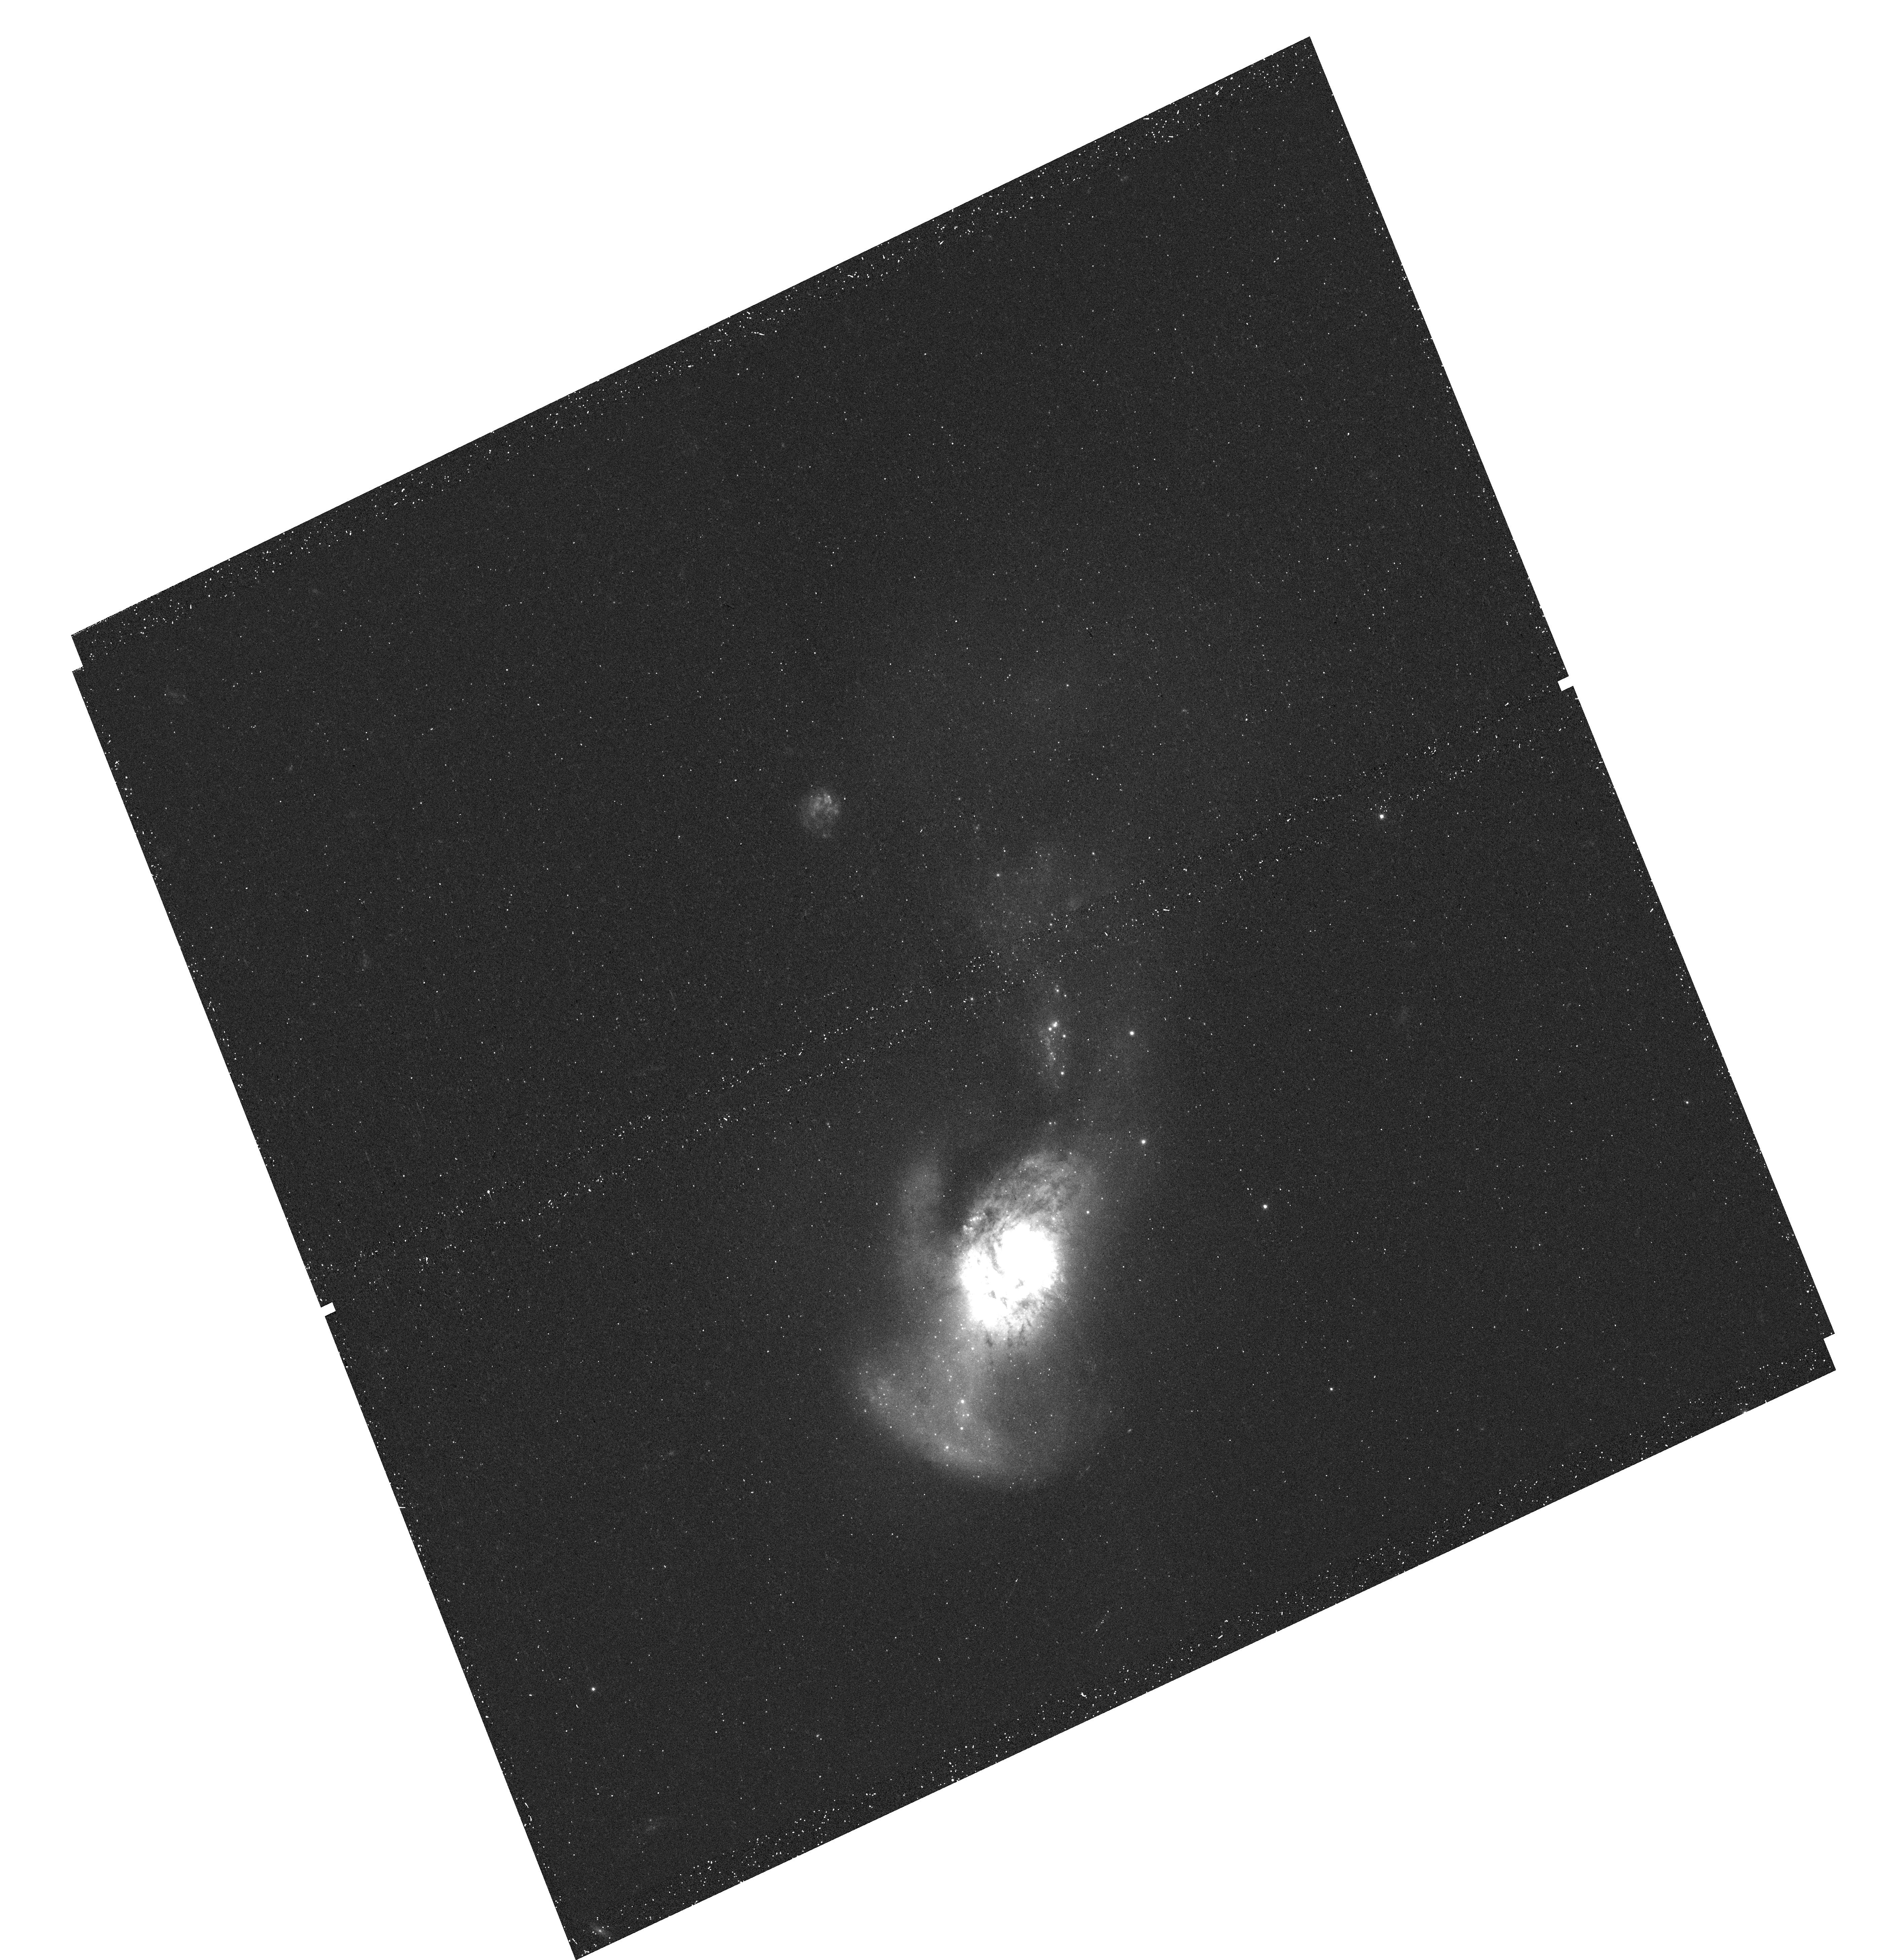
Target: NGC-4194
Instrument: WFC3/UVIS
Filter: F438W
Exposure: 17 min
Observation ID: hst_14066_07_wfc3_uvis_f438w_icx107

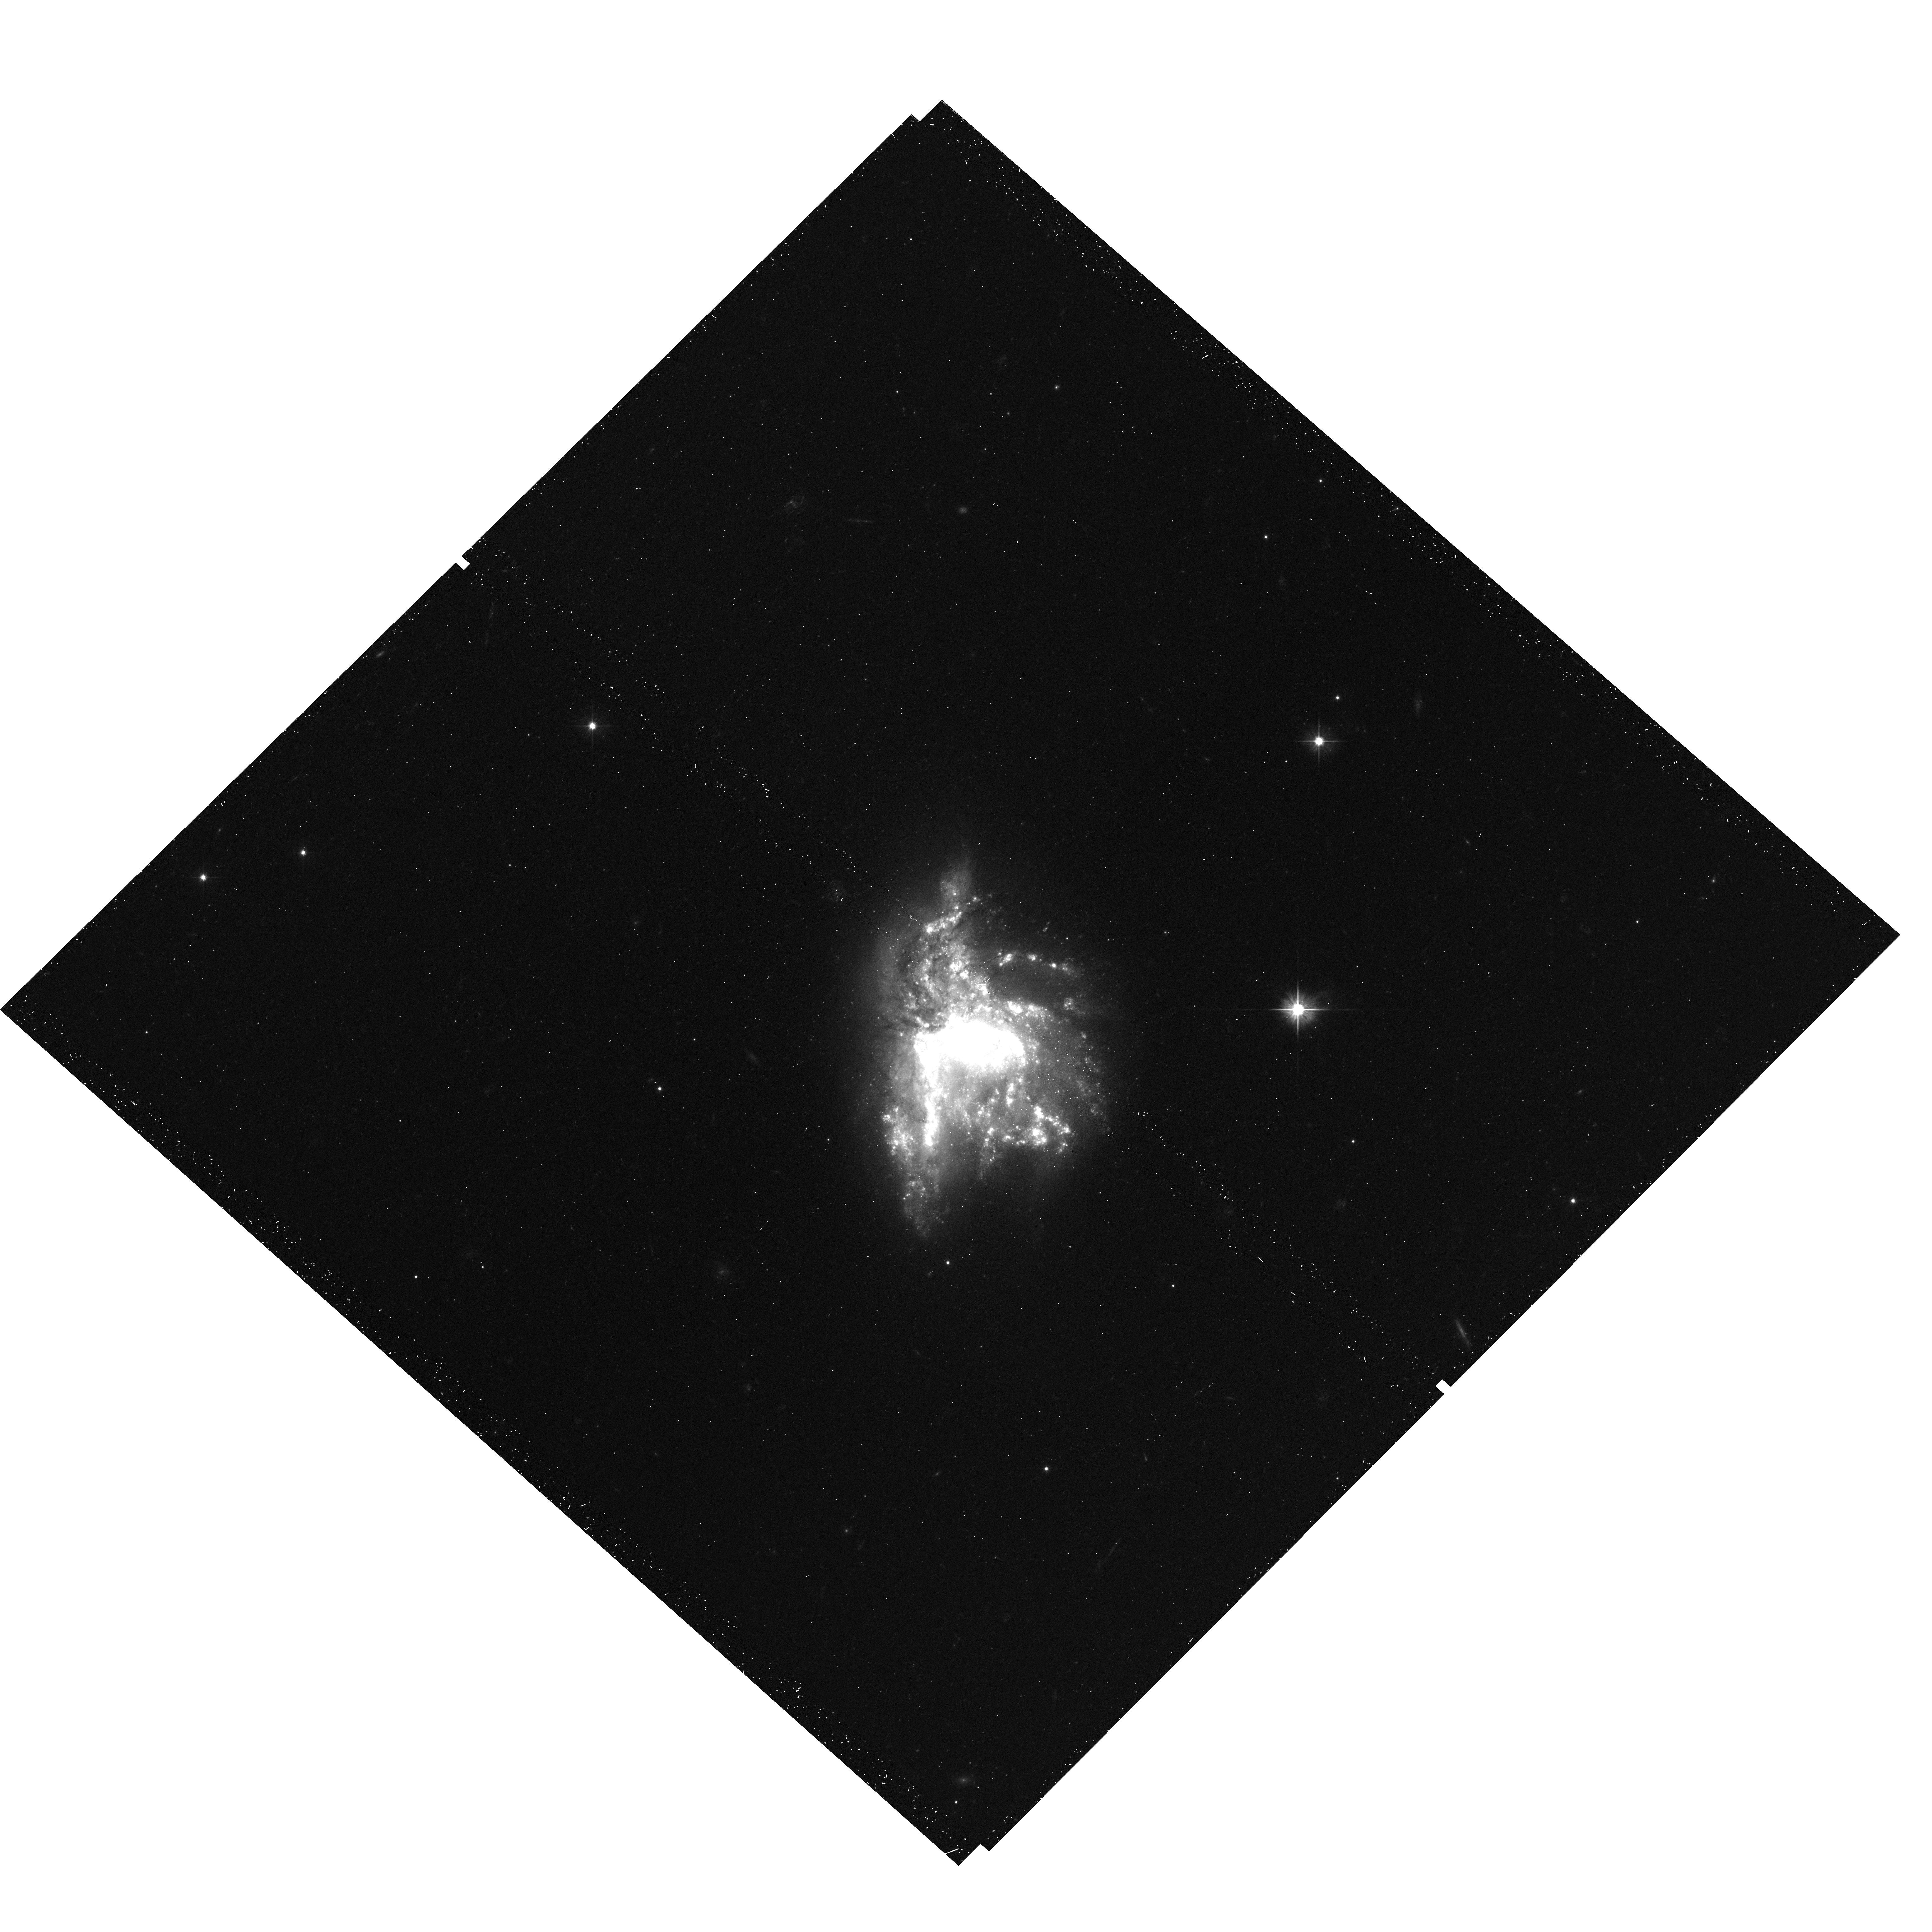
Target: NGC-6052
Instrument: WFC3/UVIS
Filter: F555W
Exposure: 16 min
Observation ID: hst_14066_05_wfc3_uvis_f555w_icx105

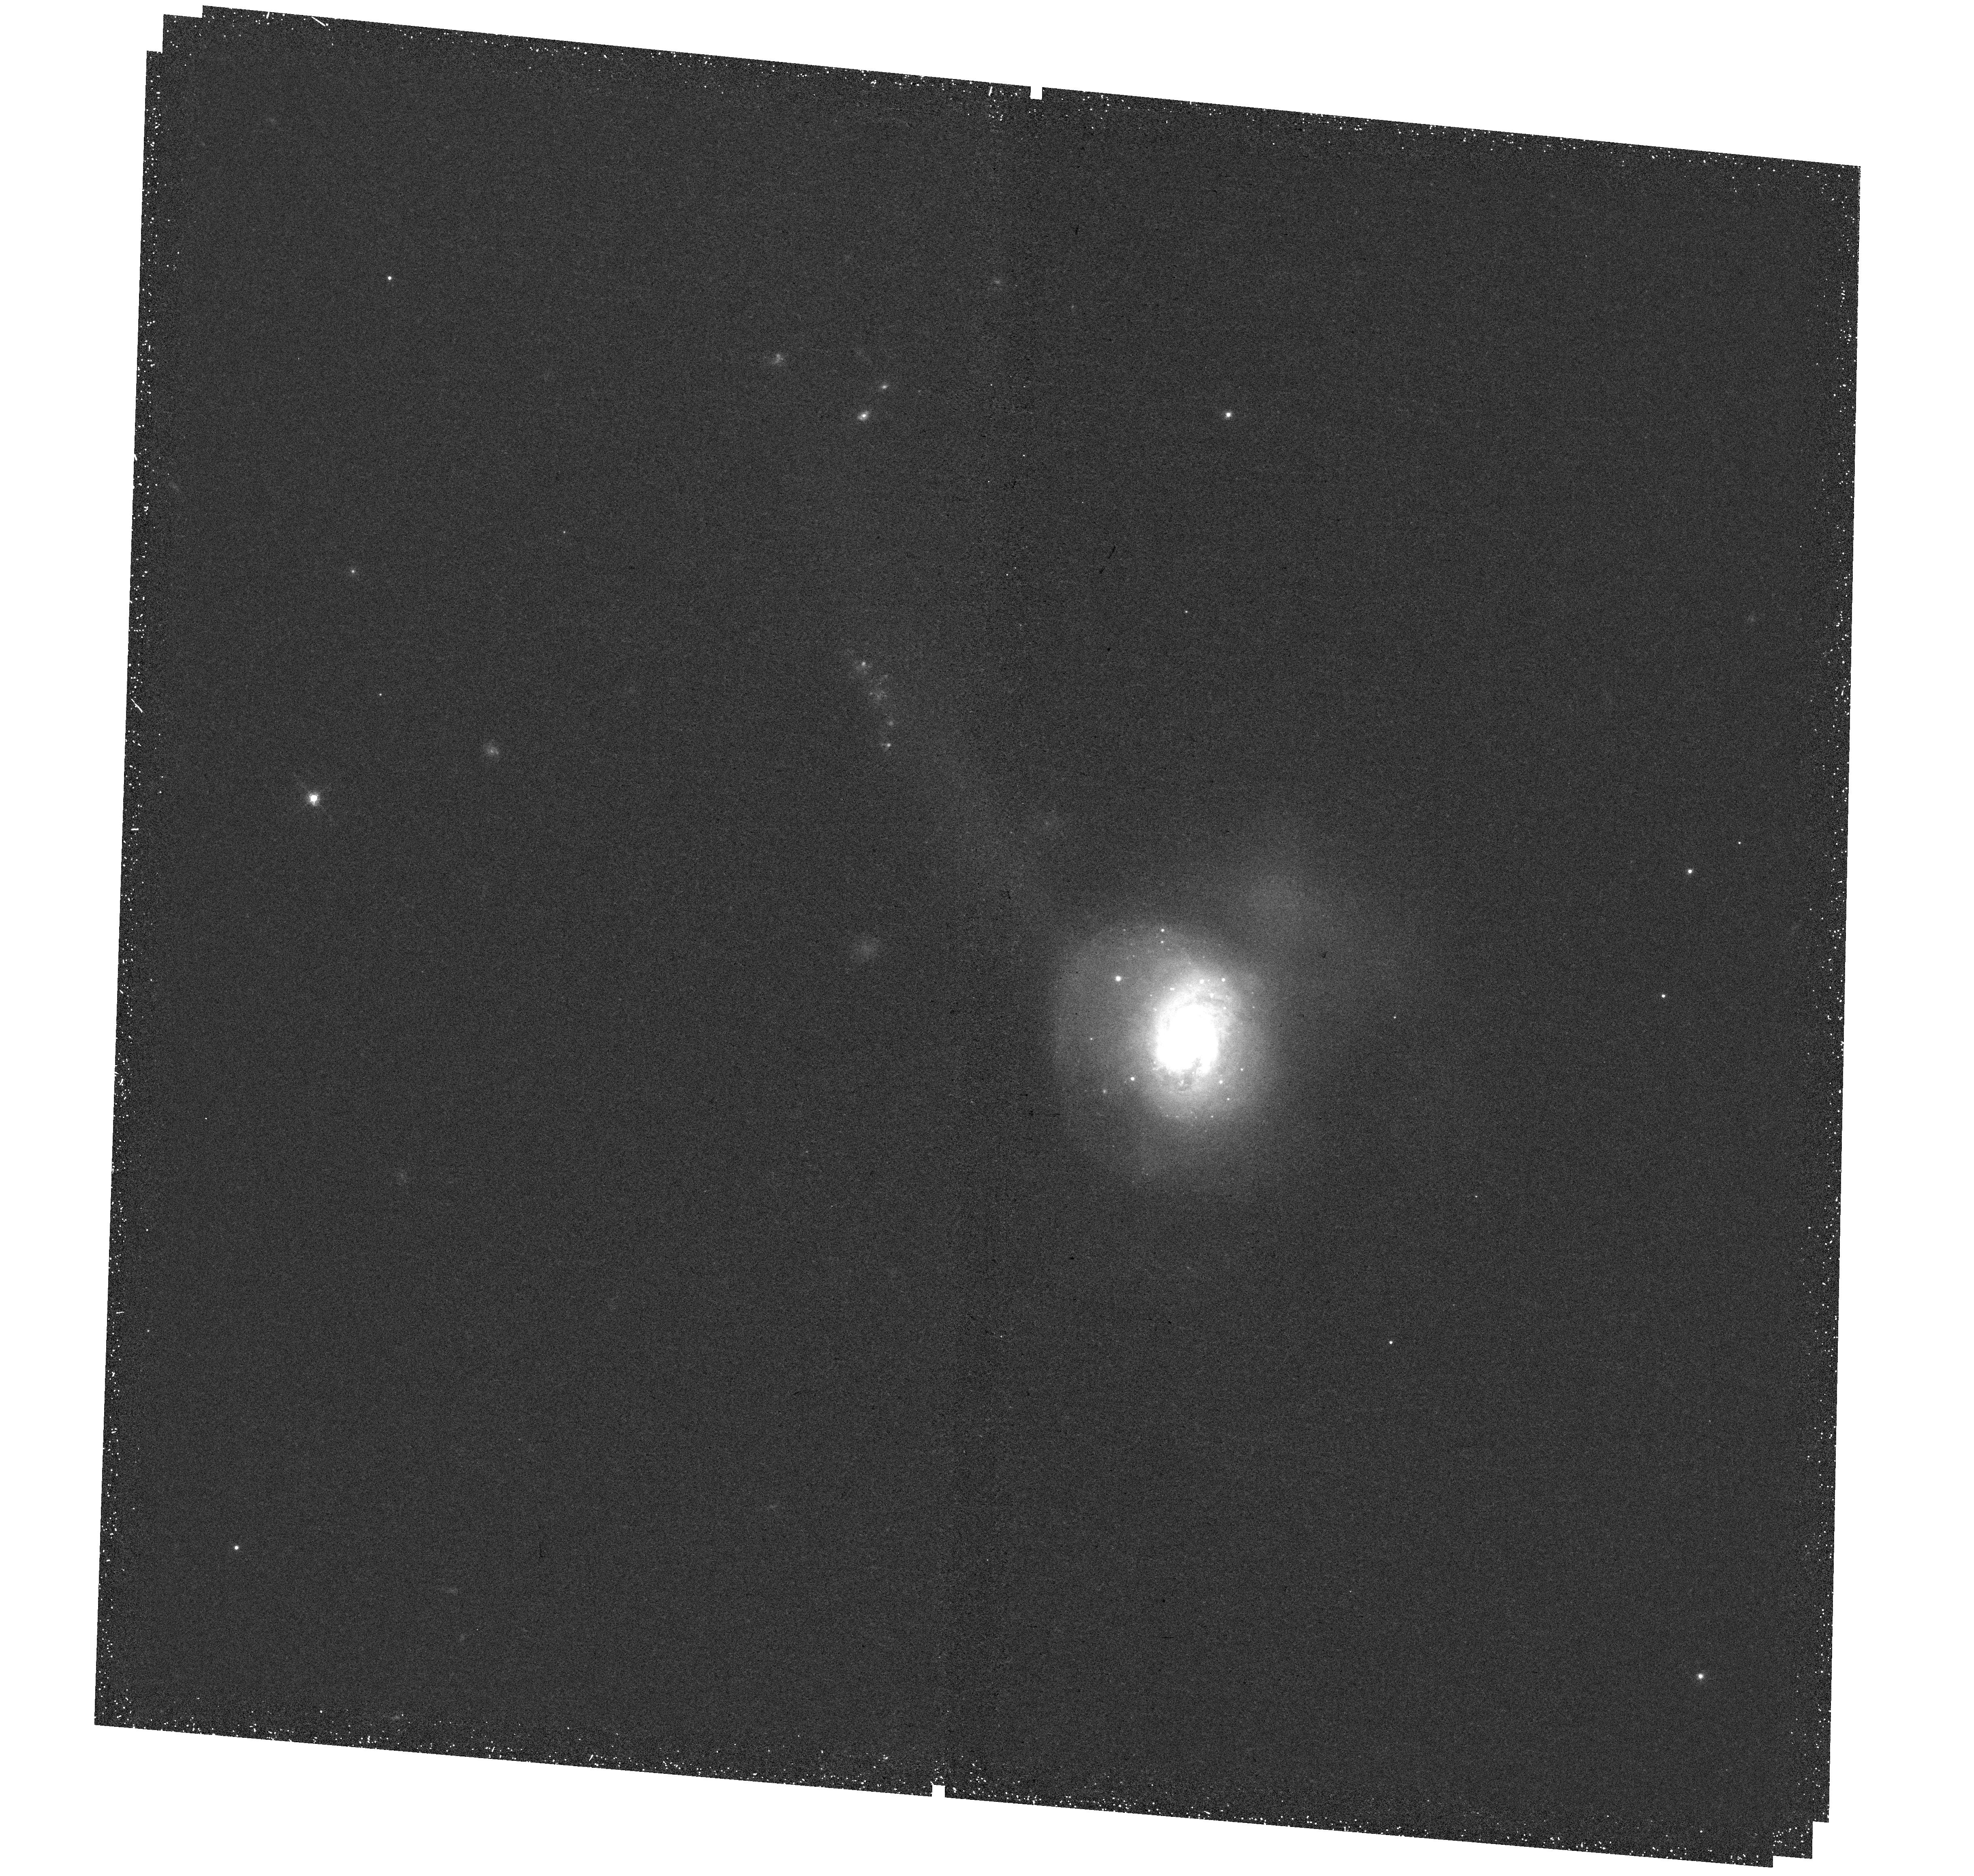
Target: NGC-34
Instrument: WFC3/UVIS
Filter: F665N
Exposure: 47 min
Observation ID: hst_14066_01_wfc3_uvis_f665n_icx101

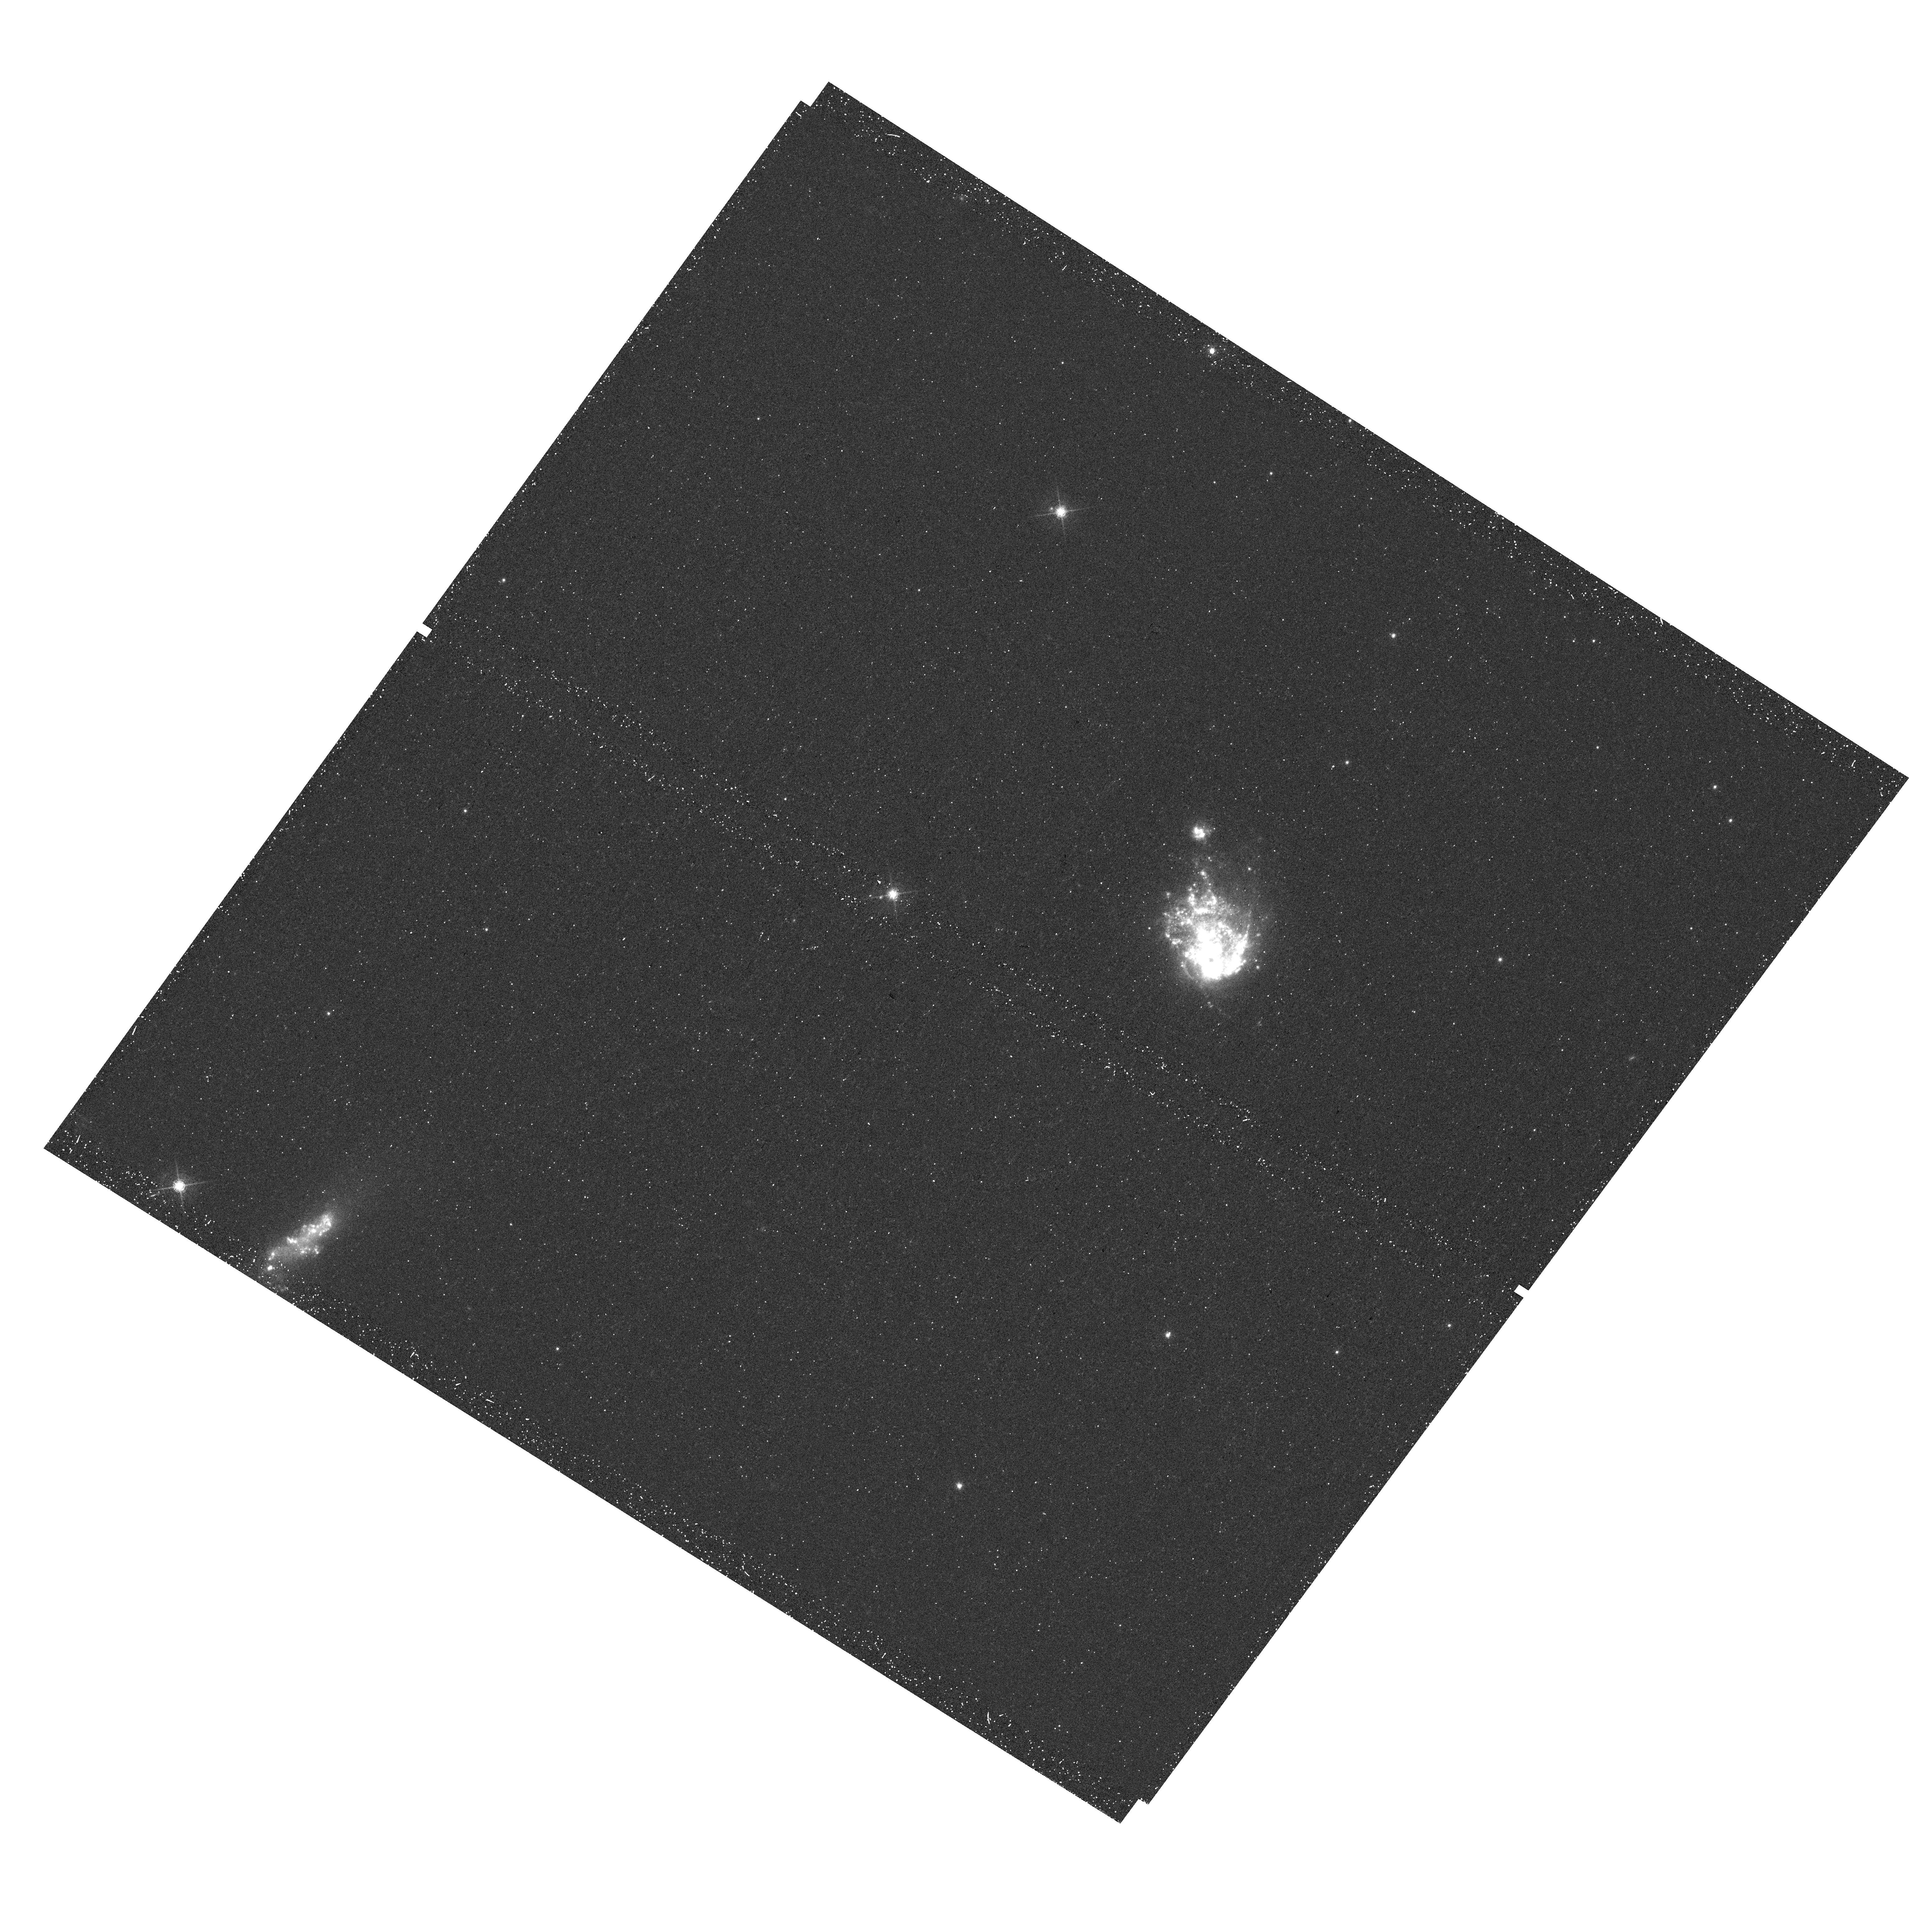
Target: ESO-400-43
Instrument: WFC3/UVIS
Filter: F665N
Exposure: 24 min
Observation ID: hst_14066_04_wfc3_uvis_f665n_icx104

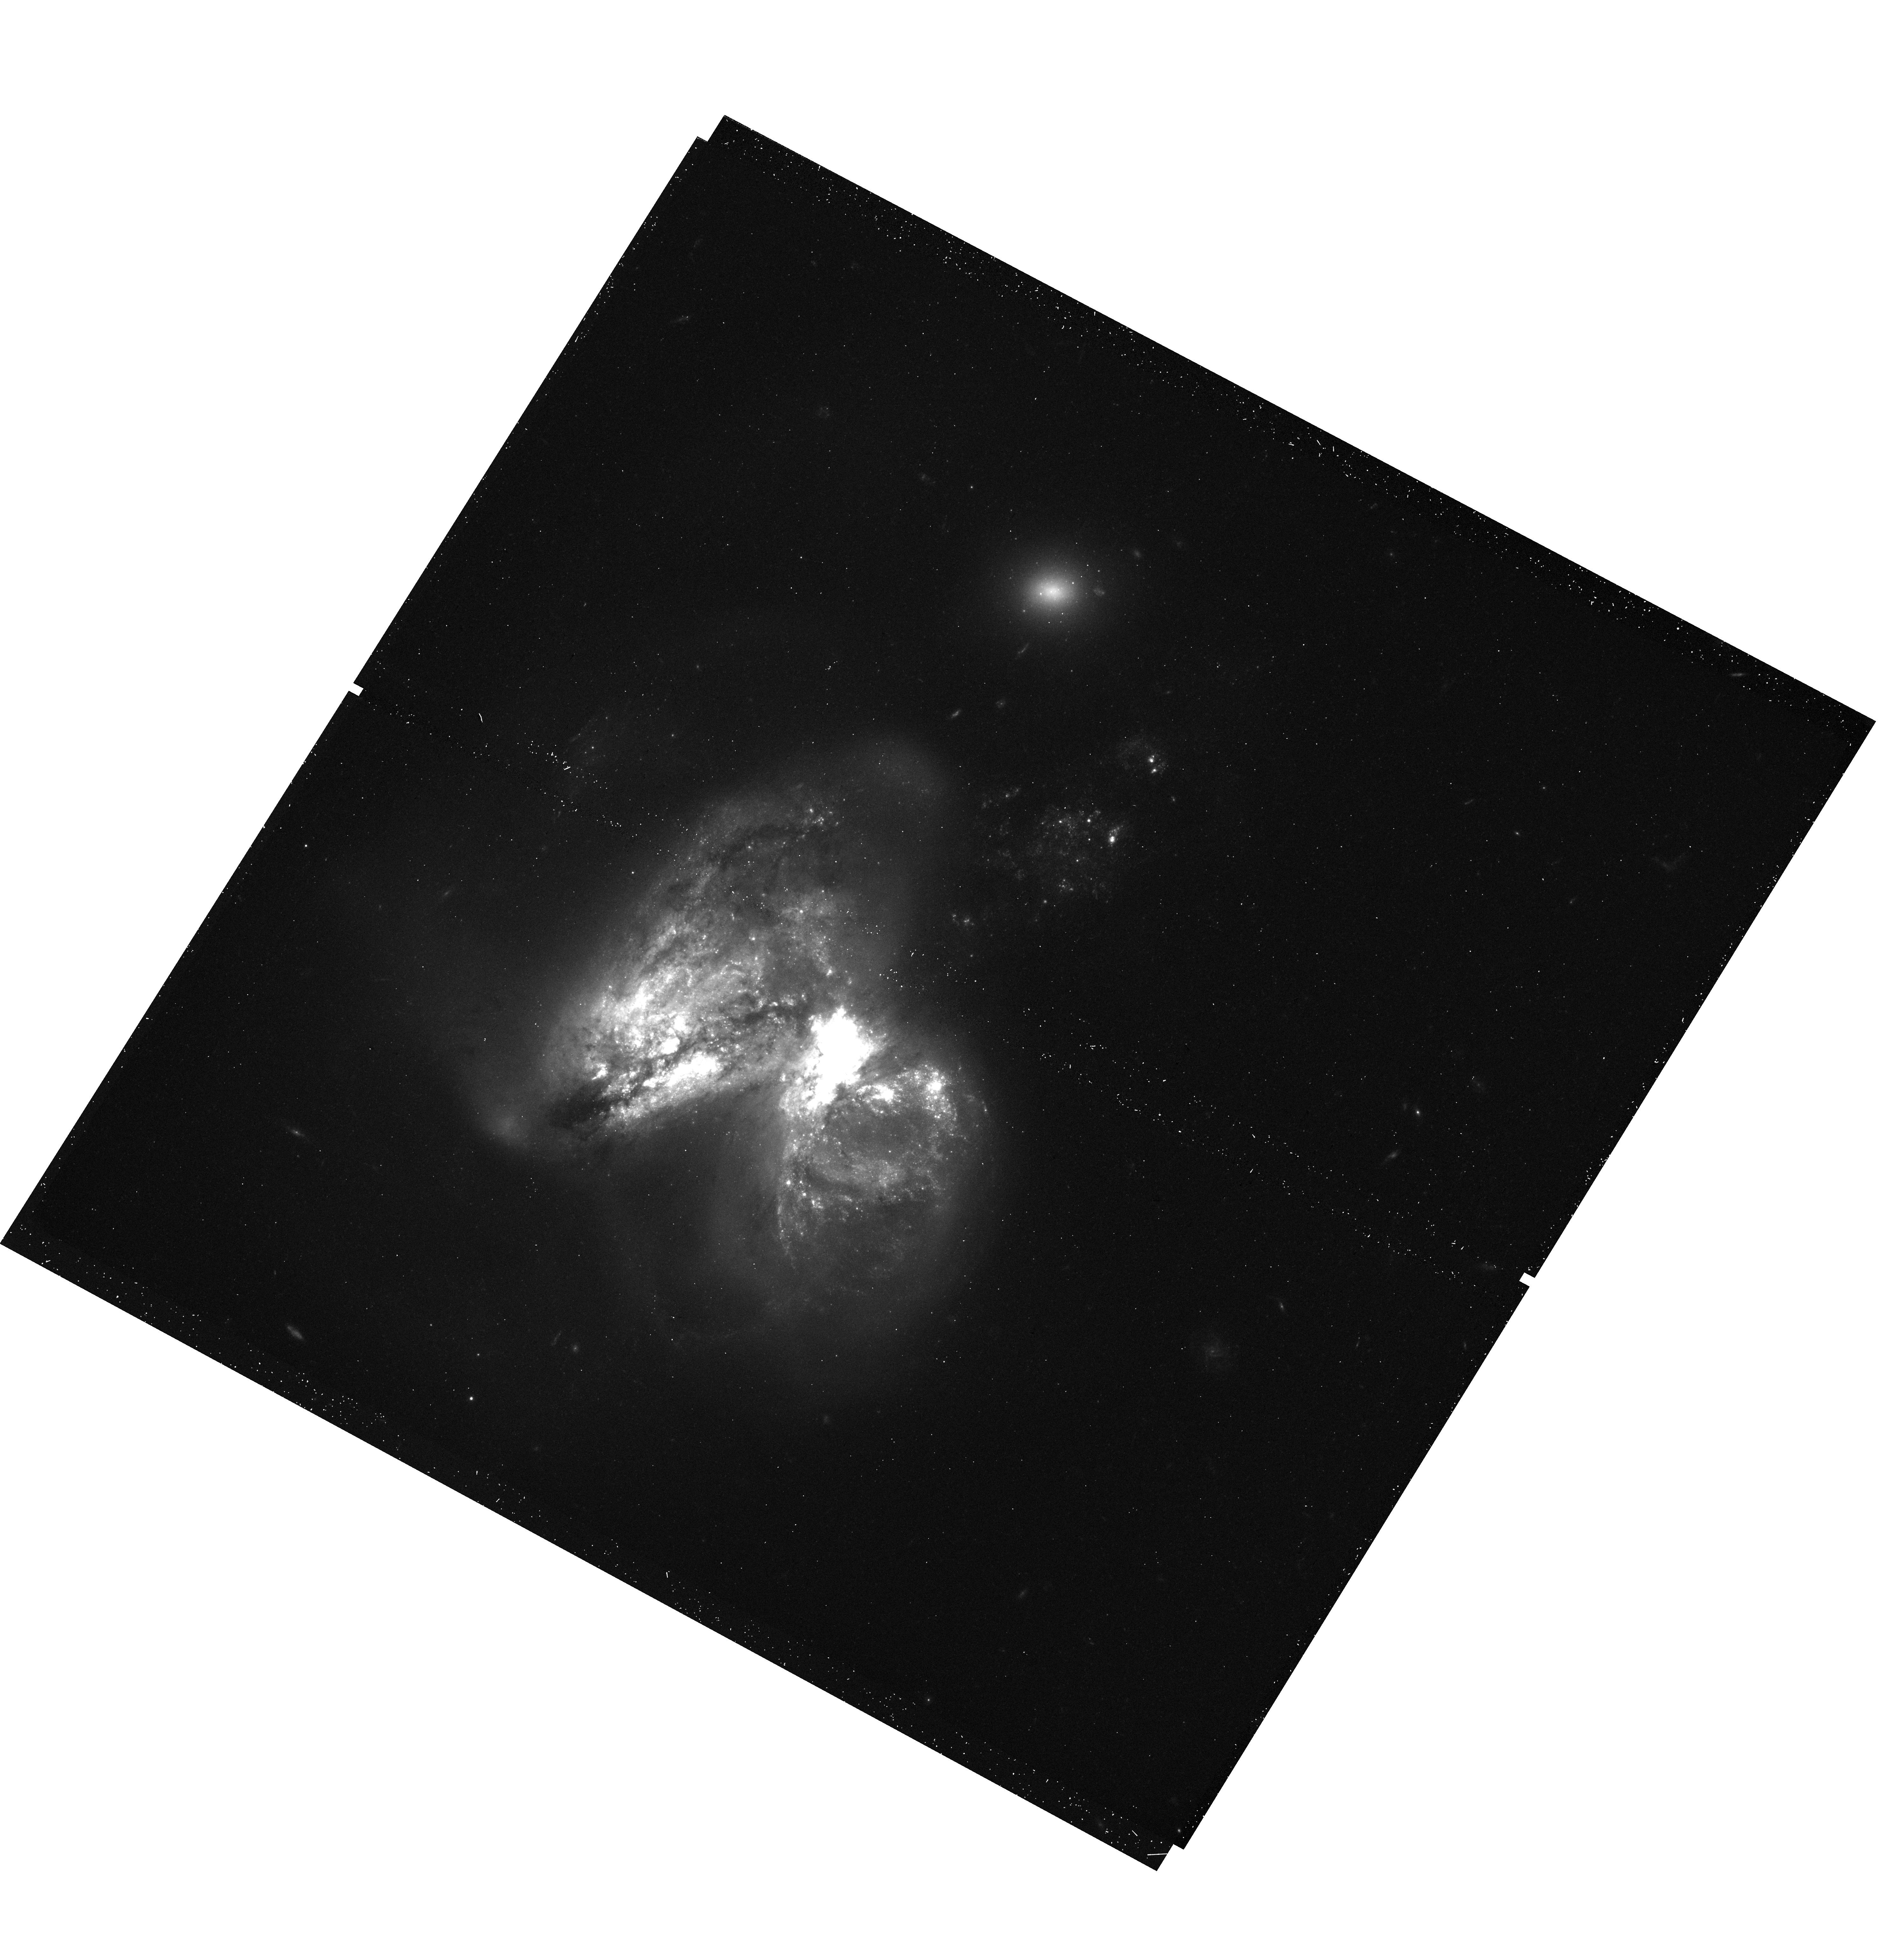
Target: NGC-3690
Instrument: WFC3/UVIS
Filter: F555W
Exposure: 12 min
Observation ID: hst_14066_03_wfc3_uvis_f555w_icx103

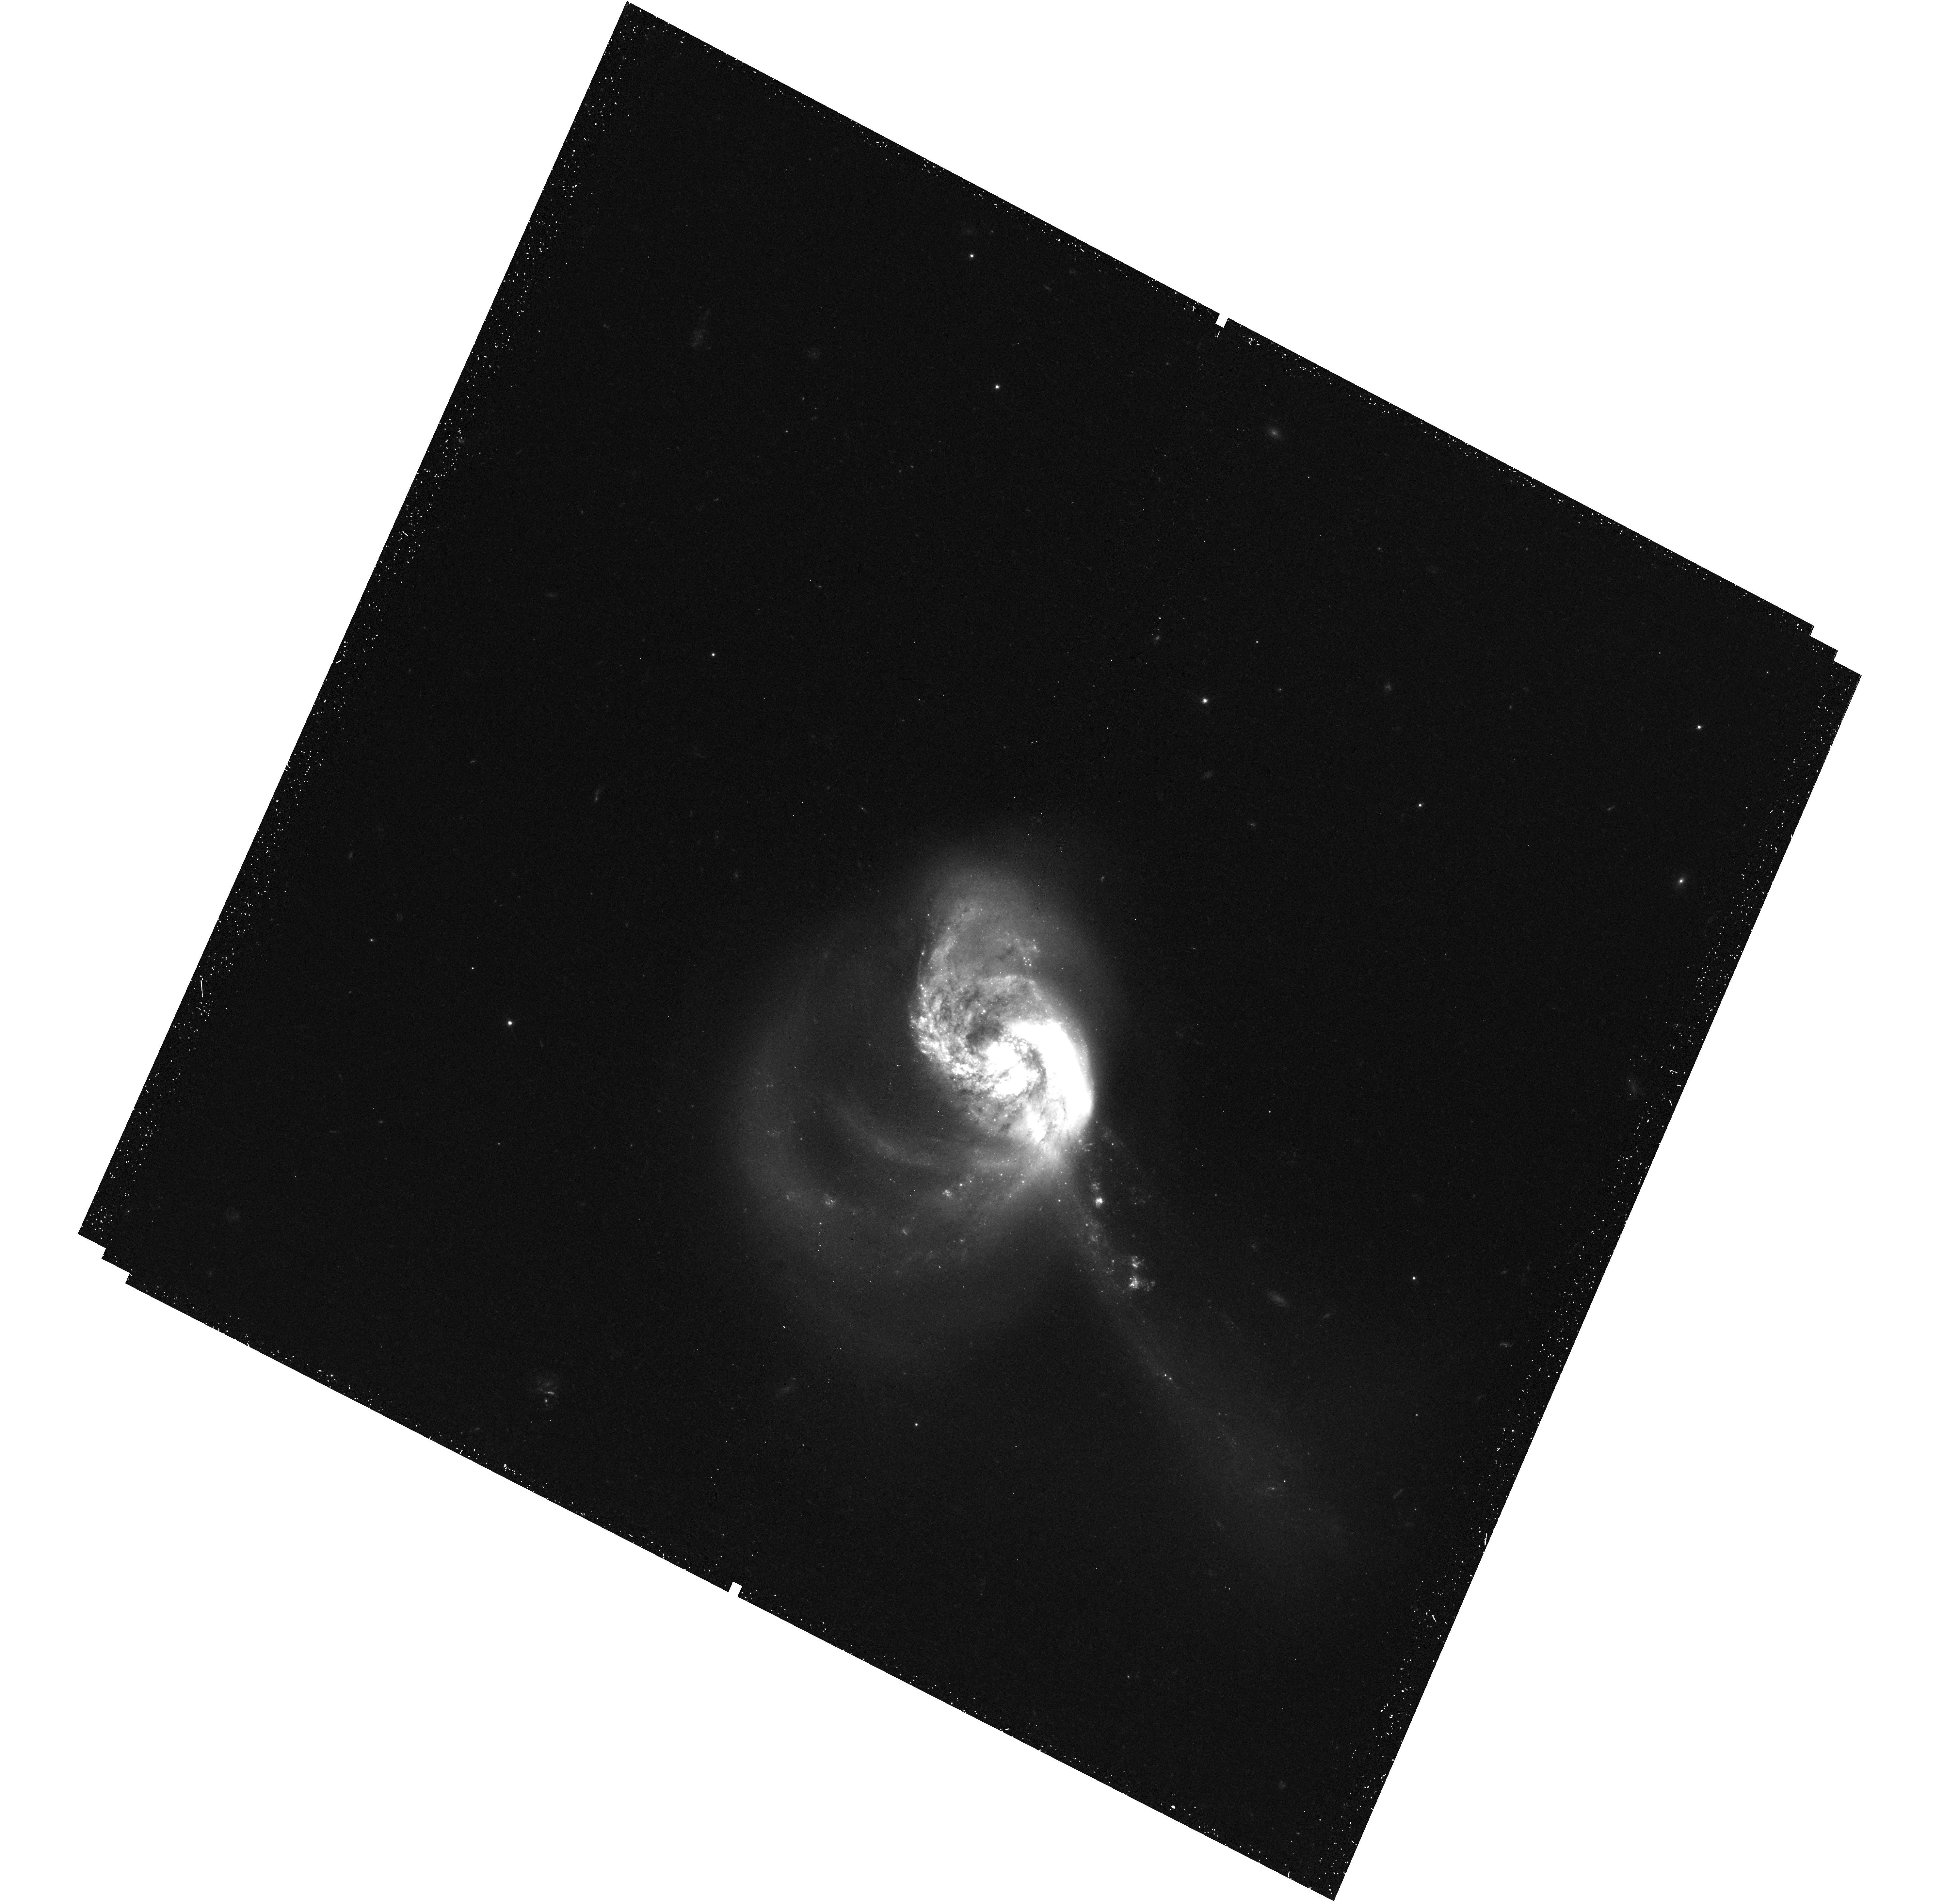
Target: NGC-1614
Instrument: WFC3/UVIS
Filter: F555W
Exposure: 24 min
Observation ID: hst_14066_02_wfc3_uvis_f555w_icx102

Hi-PEEC, Hubble imaging Probe of Extreme Environments and Clusters (PI: Adamo, Angela)

Starburst events play a major role in shaping the stellar content of galaxies at high redshift, due to the strongly enhanced gas fractions and merger rates in comparison to present-day galaxies. The fossils of those starburst episodes, the globular clusters (GCs), are outstanding witnesses to the dramatic changes that occurred in their host galaxies. To understand and interpret the rapid evolution occurring in starbursts at any redshift, we need to probe how the intensified duty cycle of gas consumption changes the nature of young massive cluster (YMC) populations. We therefore propose Hi-PEEC, an UV-optical study of YMCs in a uniquely accessible sample of 6 starbursts located in the nearby (D<80 Mpc) universe. Our targets have star formation rates higher than or comparable to the Antennae, and rich cluster populations. Monte Carlo simulations, including realistic assumptions of recent burst events and extinction gradients, prove our abilities to recover YMC properties (age, masses, extinction) inside the requested detection limits. We will be able to study the efficiency by which clusters form, the formation modes of the most massive clusters, their age and spatial distributions in mergers, as well as obtain insights into the recent star formation histories of the host galaxies. This proposal is aimed at unveiling the role of starburst environments in shaping the process of star and cluster formation. These studies will have important implications for our understanding of GC formation and will constitute a reference sample for future infrared-limited studies of the highly star-forming and heavily extinguished counterpart galaxies with the JWST.